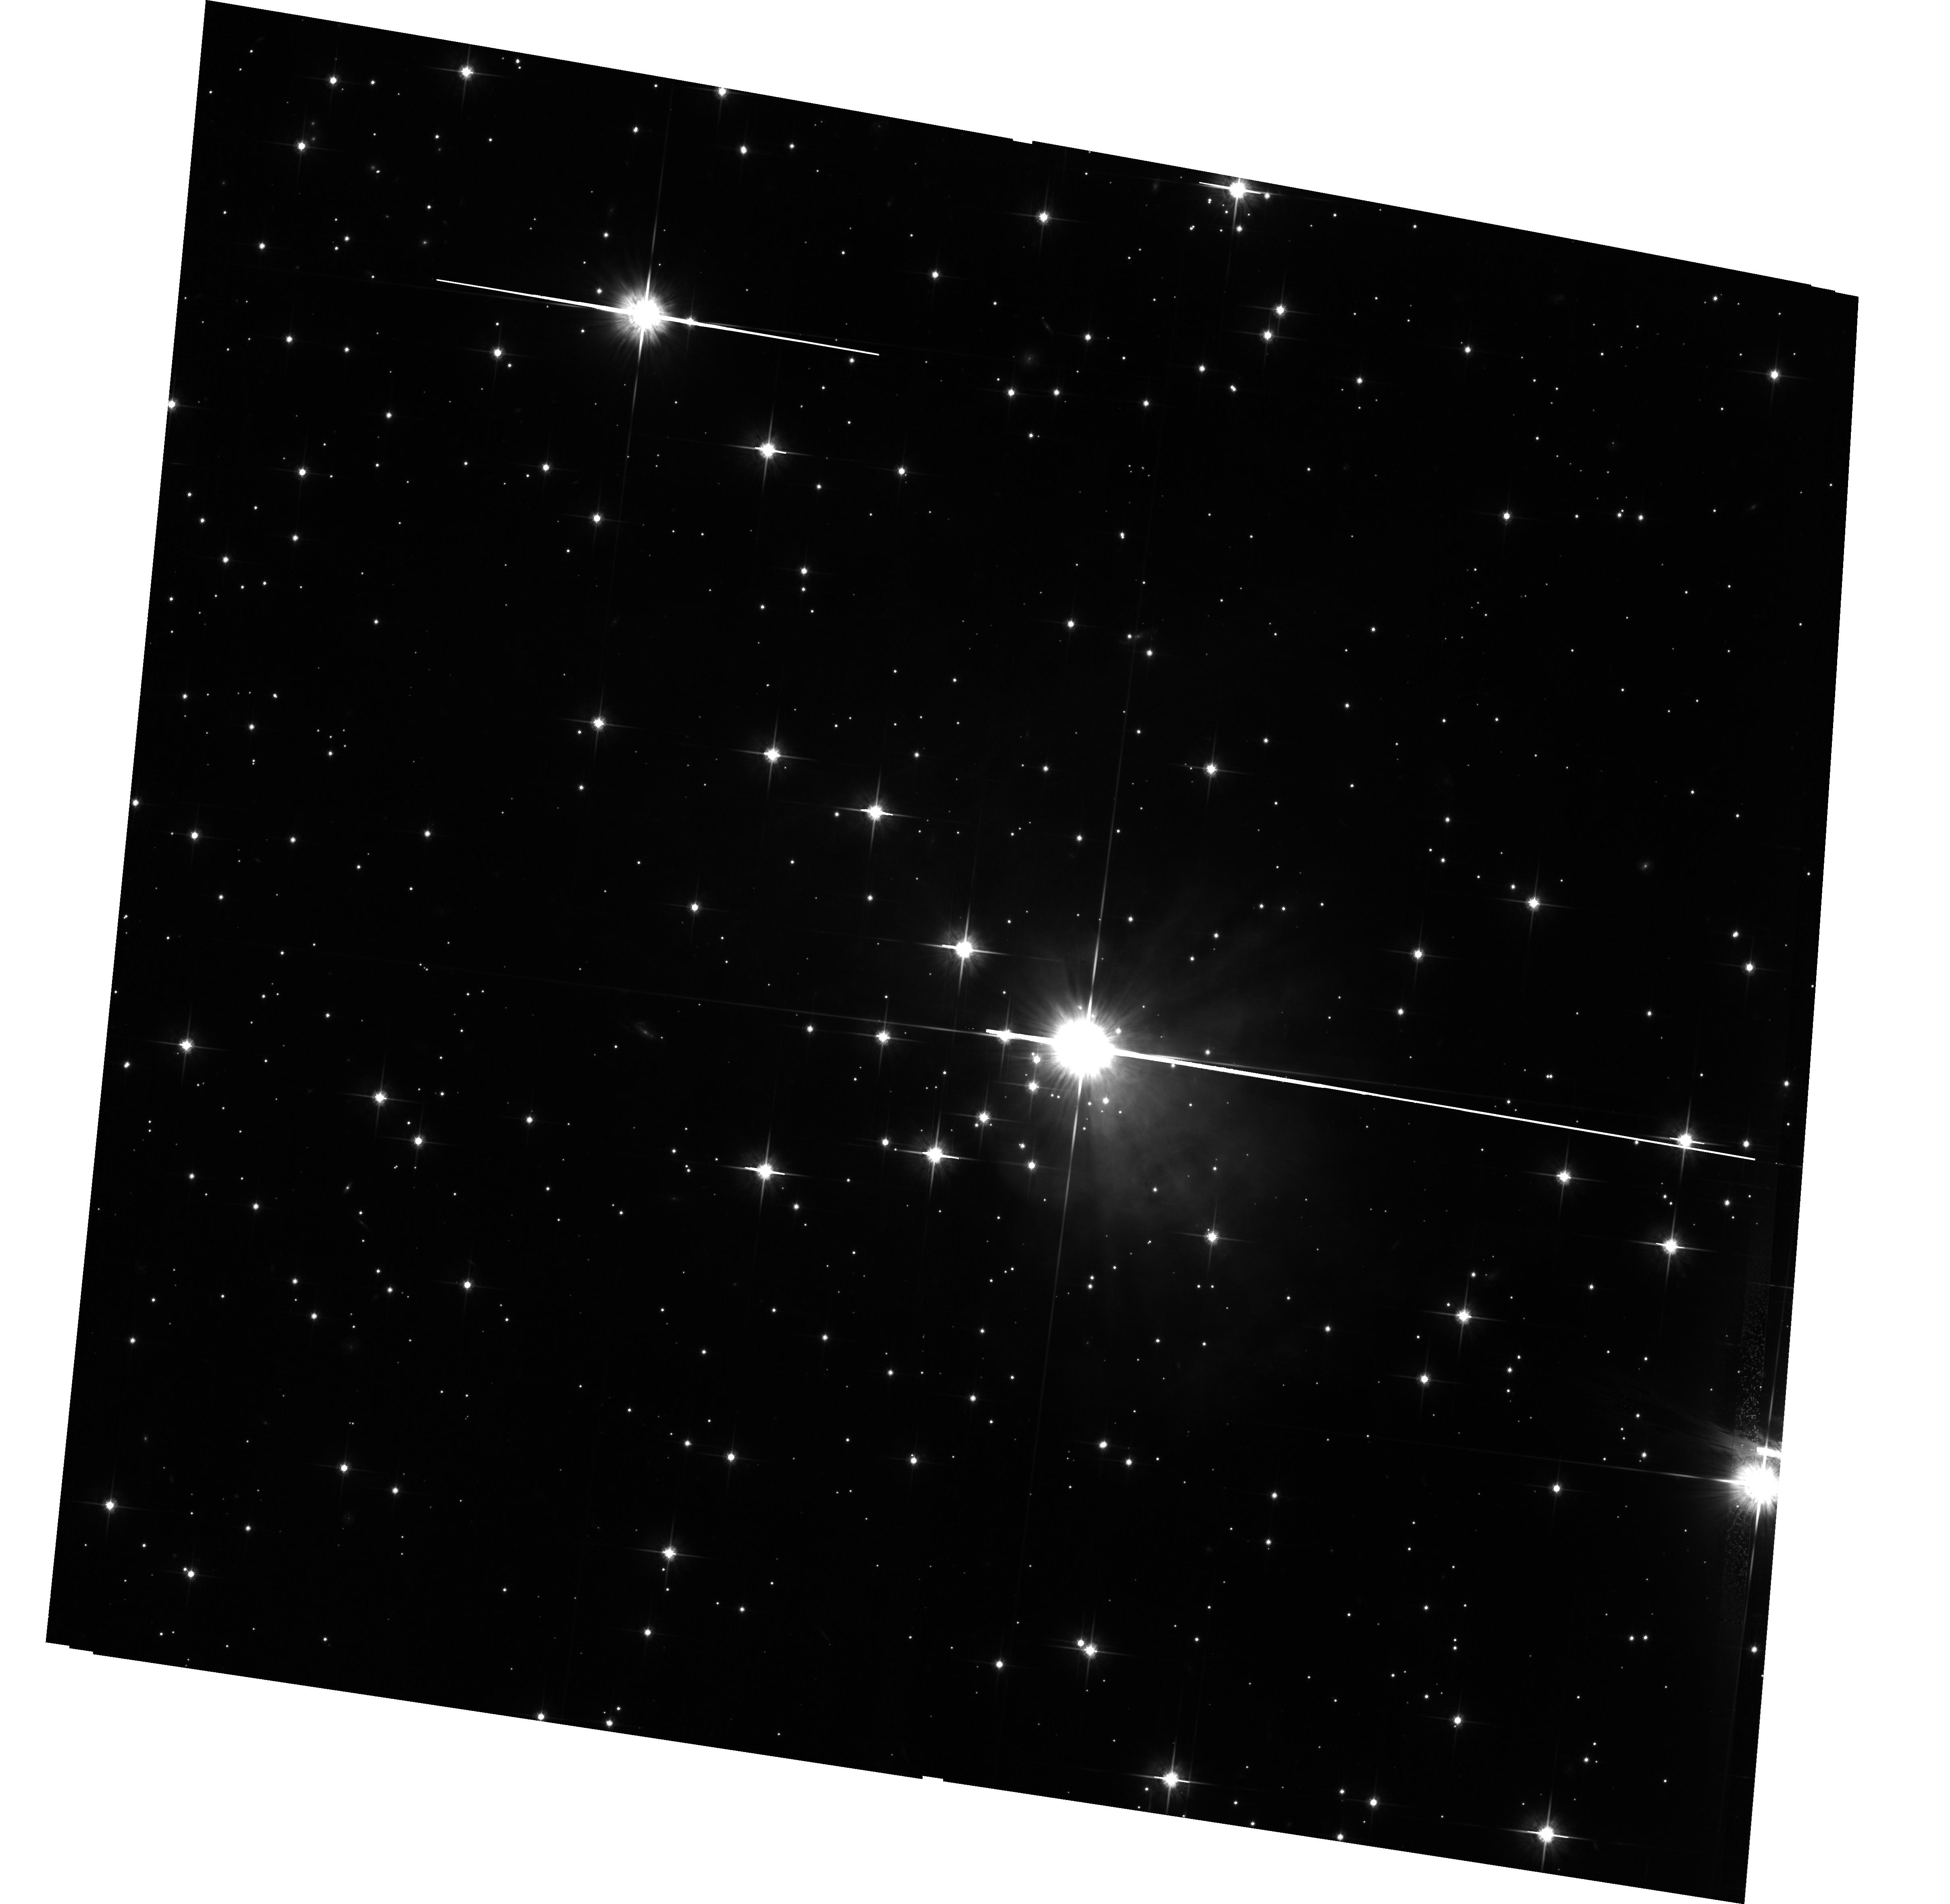
Target: V838-MON-ECHO-COPY. Instrument: ACS/WFC. Filter: F814W. Exposure: 4.2 h. Observation ID: hst_12599_01_acs_wfc_f814w_jbqa01

The Light Echoes around V838 Monocerotis (PI: Bond, Howard E.)

V838 Monocerotis, which burst upon the astronomical scene in early 2002, is a completely unanticipated new object. It underwent a large-amplitude and very luminous outburst, during which its spectrum remained that of an extremely cool supergiant. A rapidly evolving set of light echoes around V838 Mon was discovered soon after the outburst, and quickly became the most spectacular display of the phenomenon yet seen. These light echoes provide the means to accomplish three unique types of measurements based on continued HST imaging during the event: (1) Study effects of MHD turbulence at high resolution and in 3 dimensions; (2) Construct the first unambiguous and fully 3-D map of a circumstellar dust envelope in the Milky Way; (3) Study dust physics in a unique setting where the spectrum and light curve of the illumination, and the scattering angle, are unambiguously known. We have also used our HST data to determine the distance to V838 Mon through a novel direct geometric technique, and the results showed that V838 Mon had a maximum luminosity brighter than a classical nova. Because of the extreme rarity of light echoes, this is almost certainly the only opportunity to achieve such results during the lifetime of HST. Similar intermediate-luminosity red transients are now being discovered in nearby galaxies, and it has become important to understand the physics of their outbursts and the nature of their progenitors. We propose one visit during Cycle 19, using ACS, in order to continue the mapping of the circumstellar dust and to accomplish the other goals listed above.